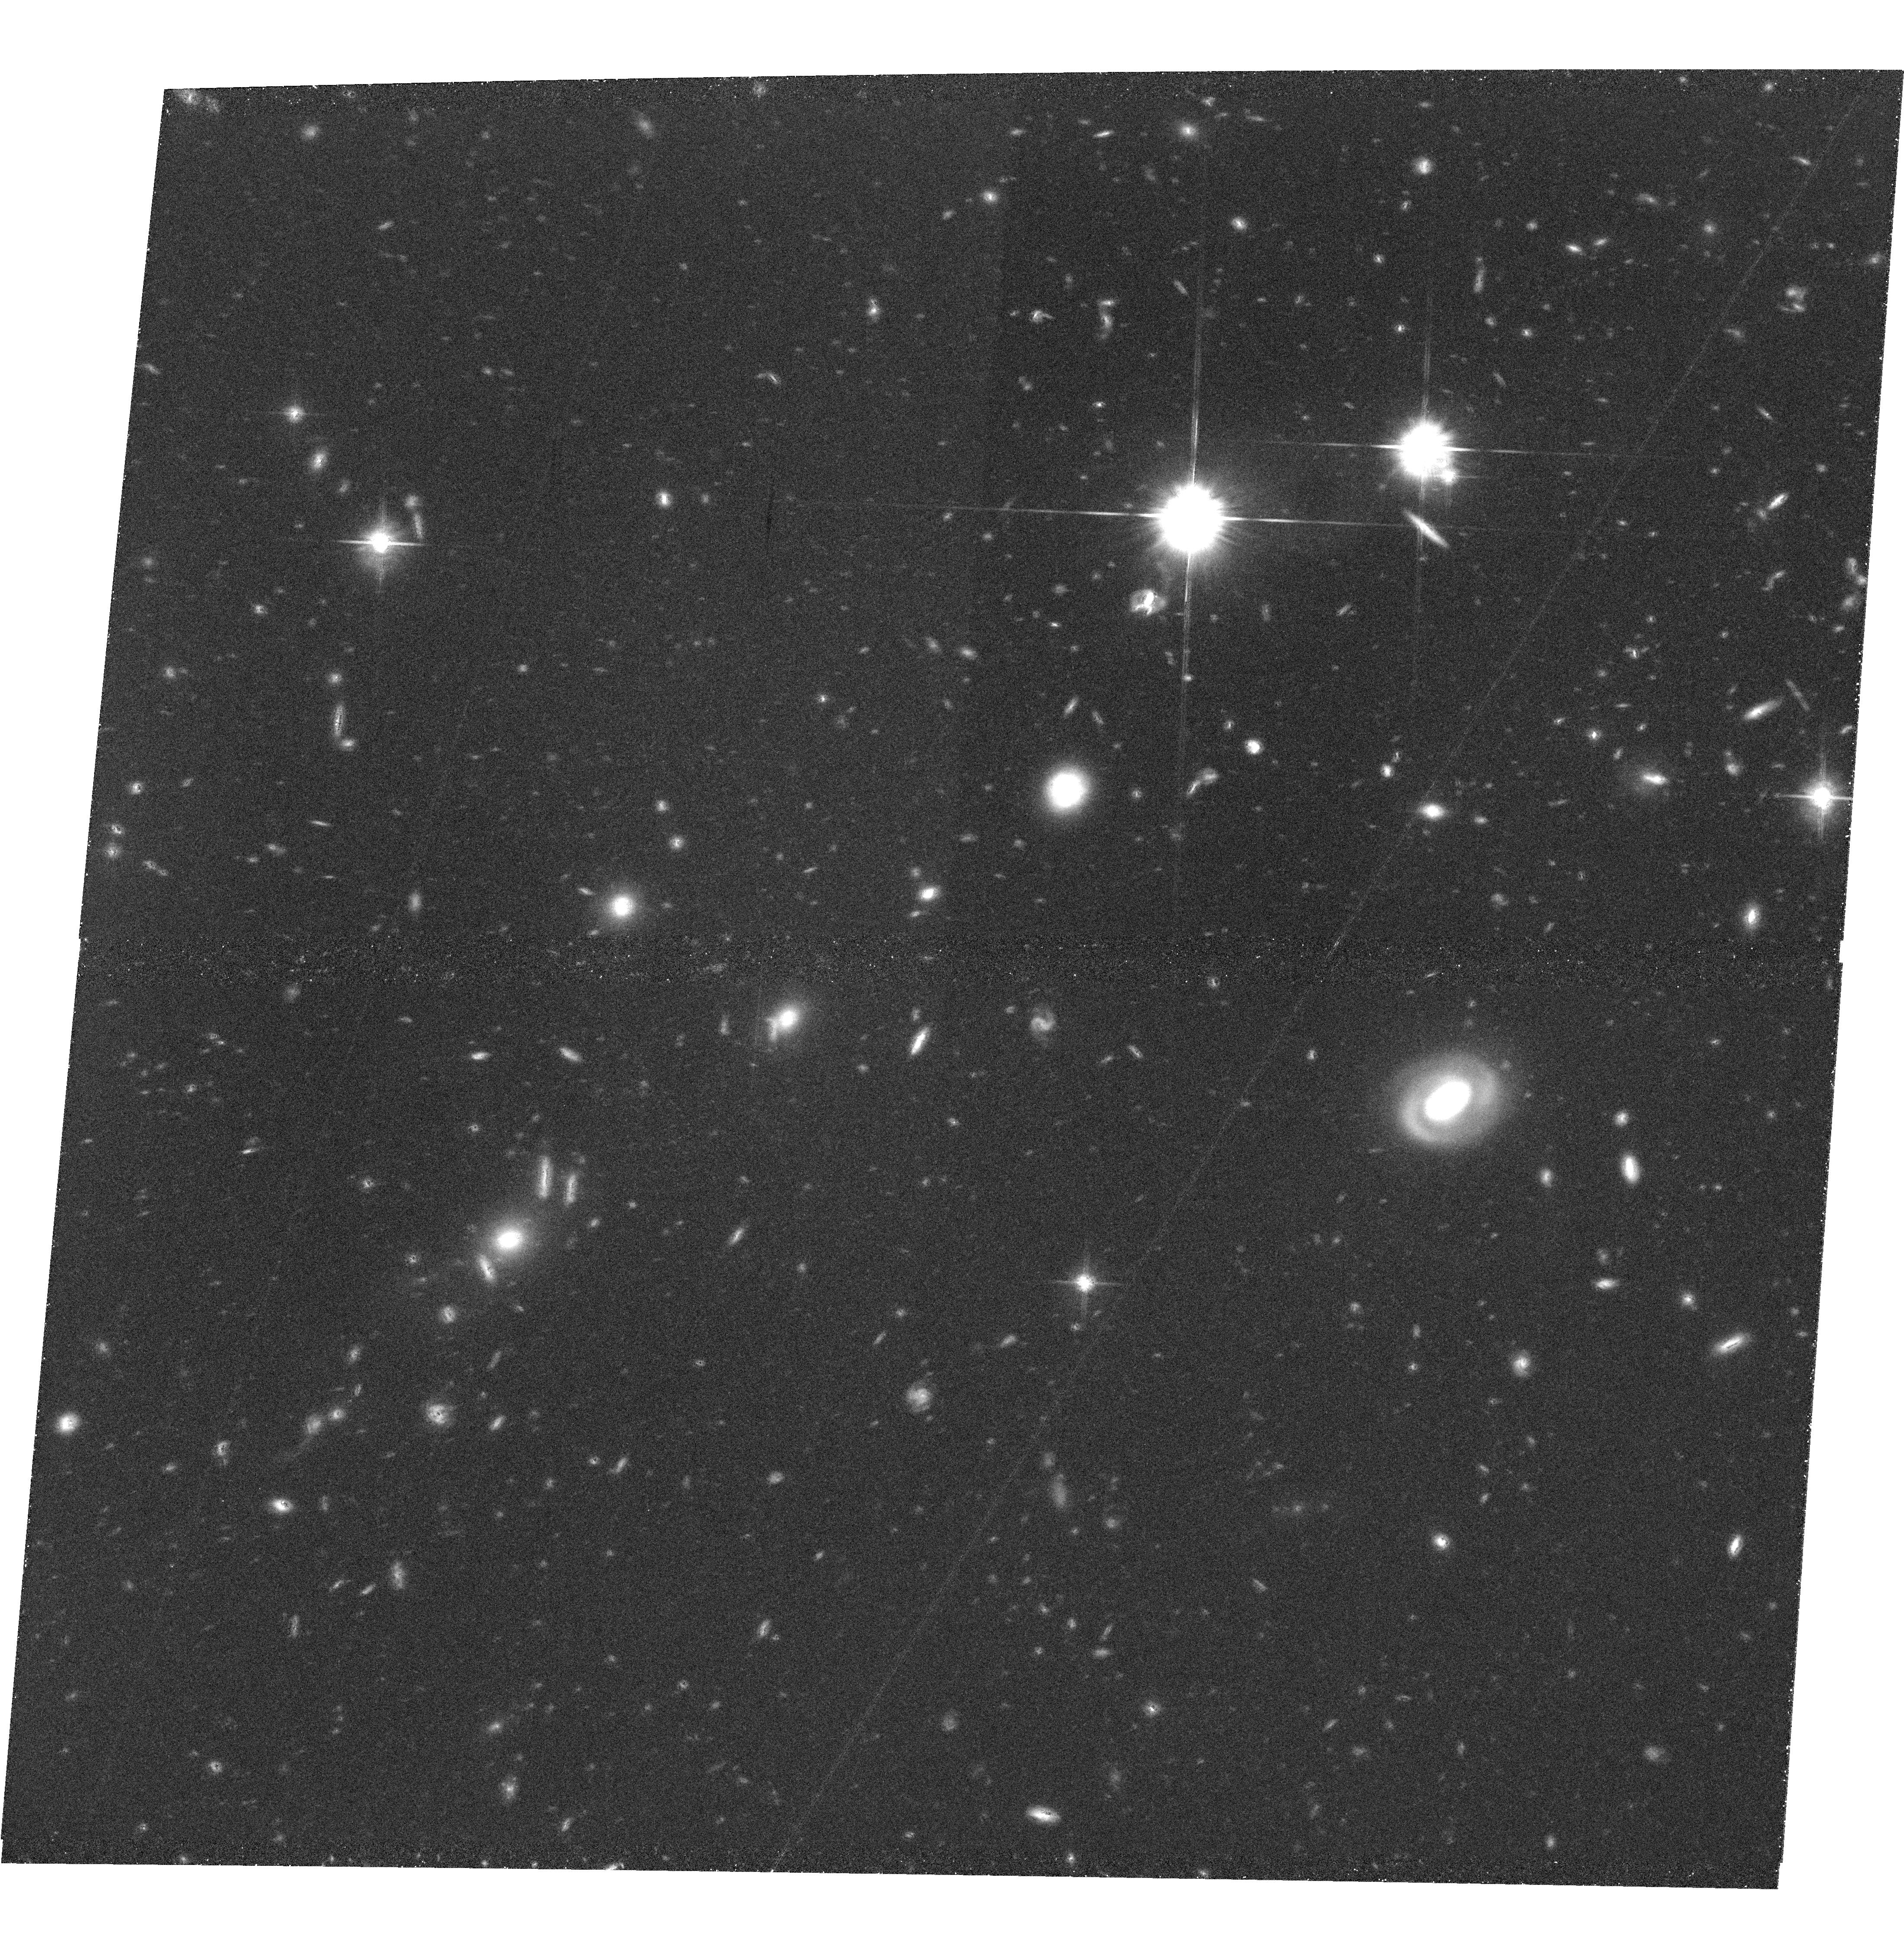
Target: GDDS-SA02-2
Instrument: ACS/WFC
Filter: F814W
Exposure: 1.3 h
Observation ID: hst_9760_24_acs_wfc_f814w_j8qc24

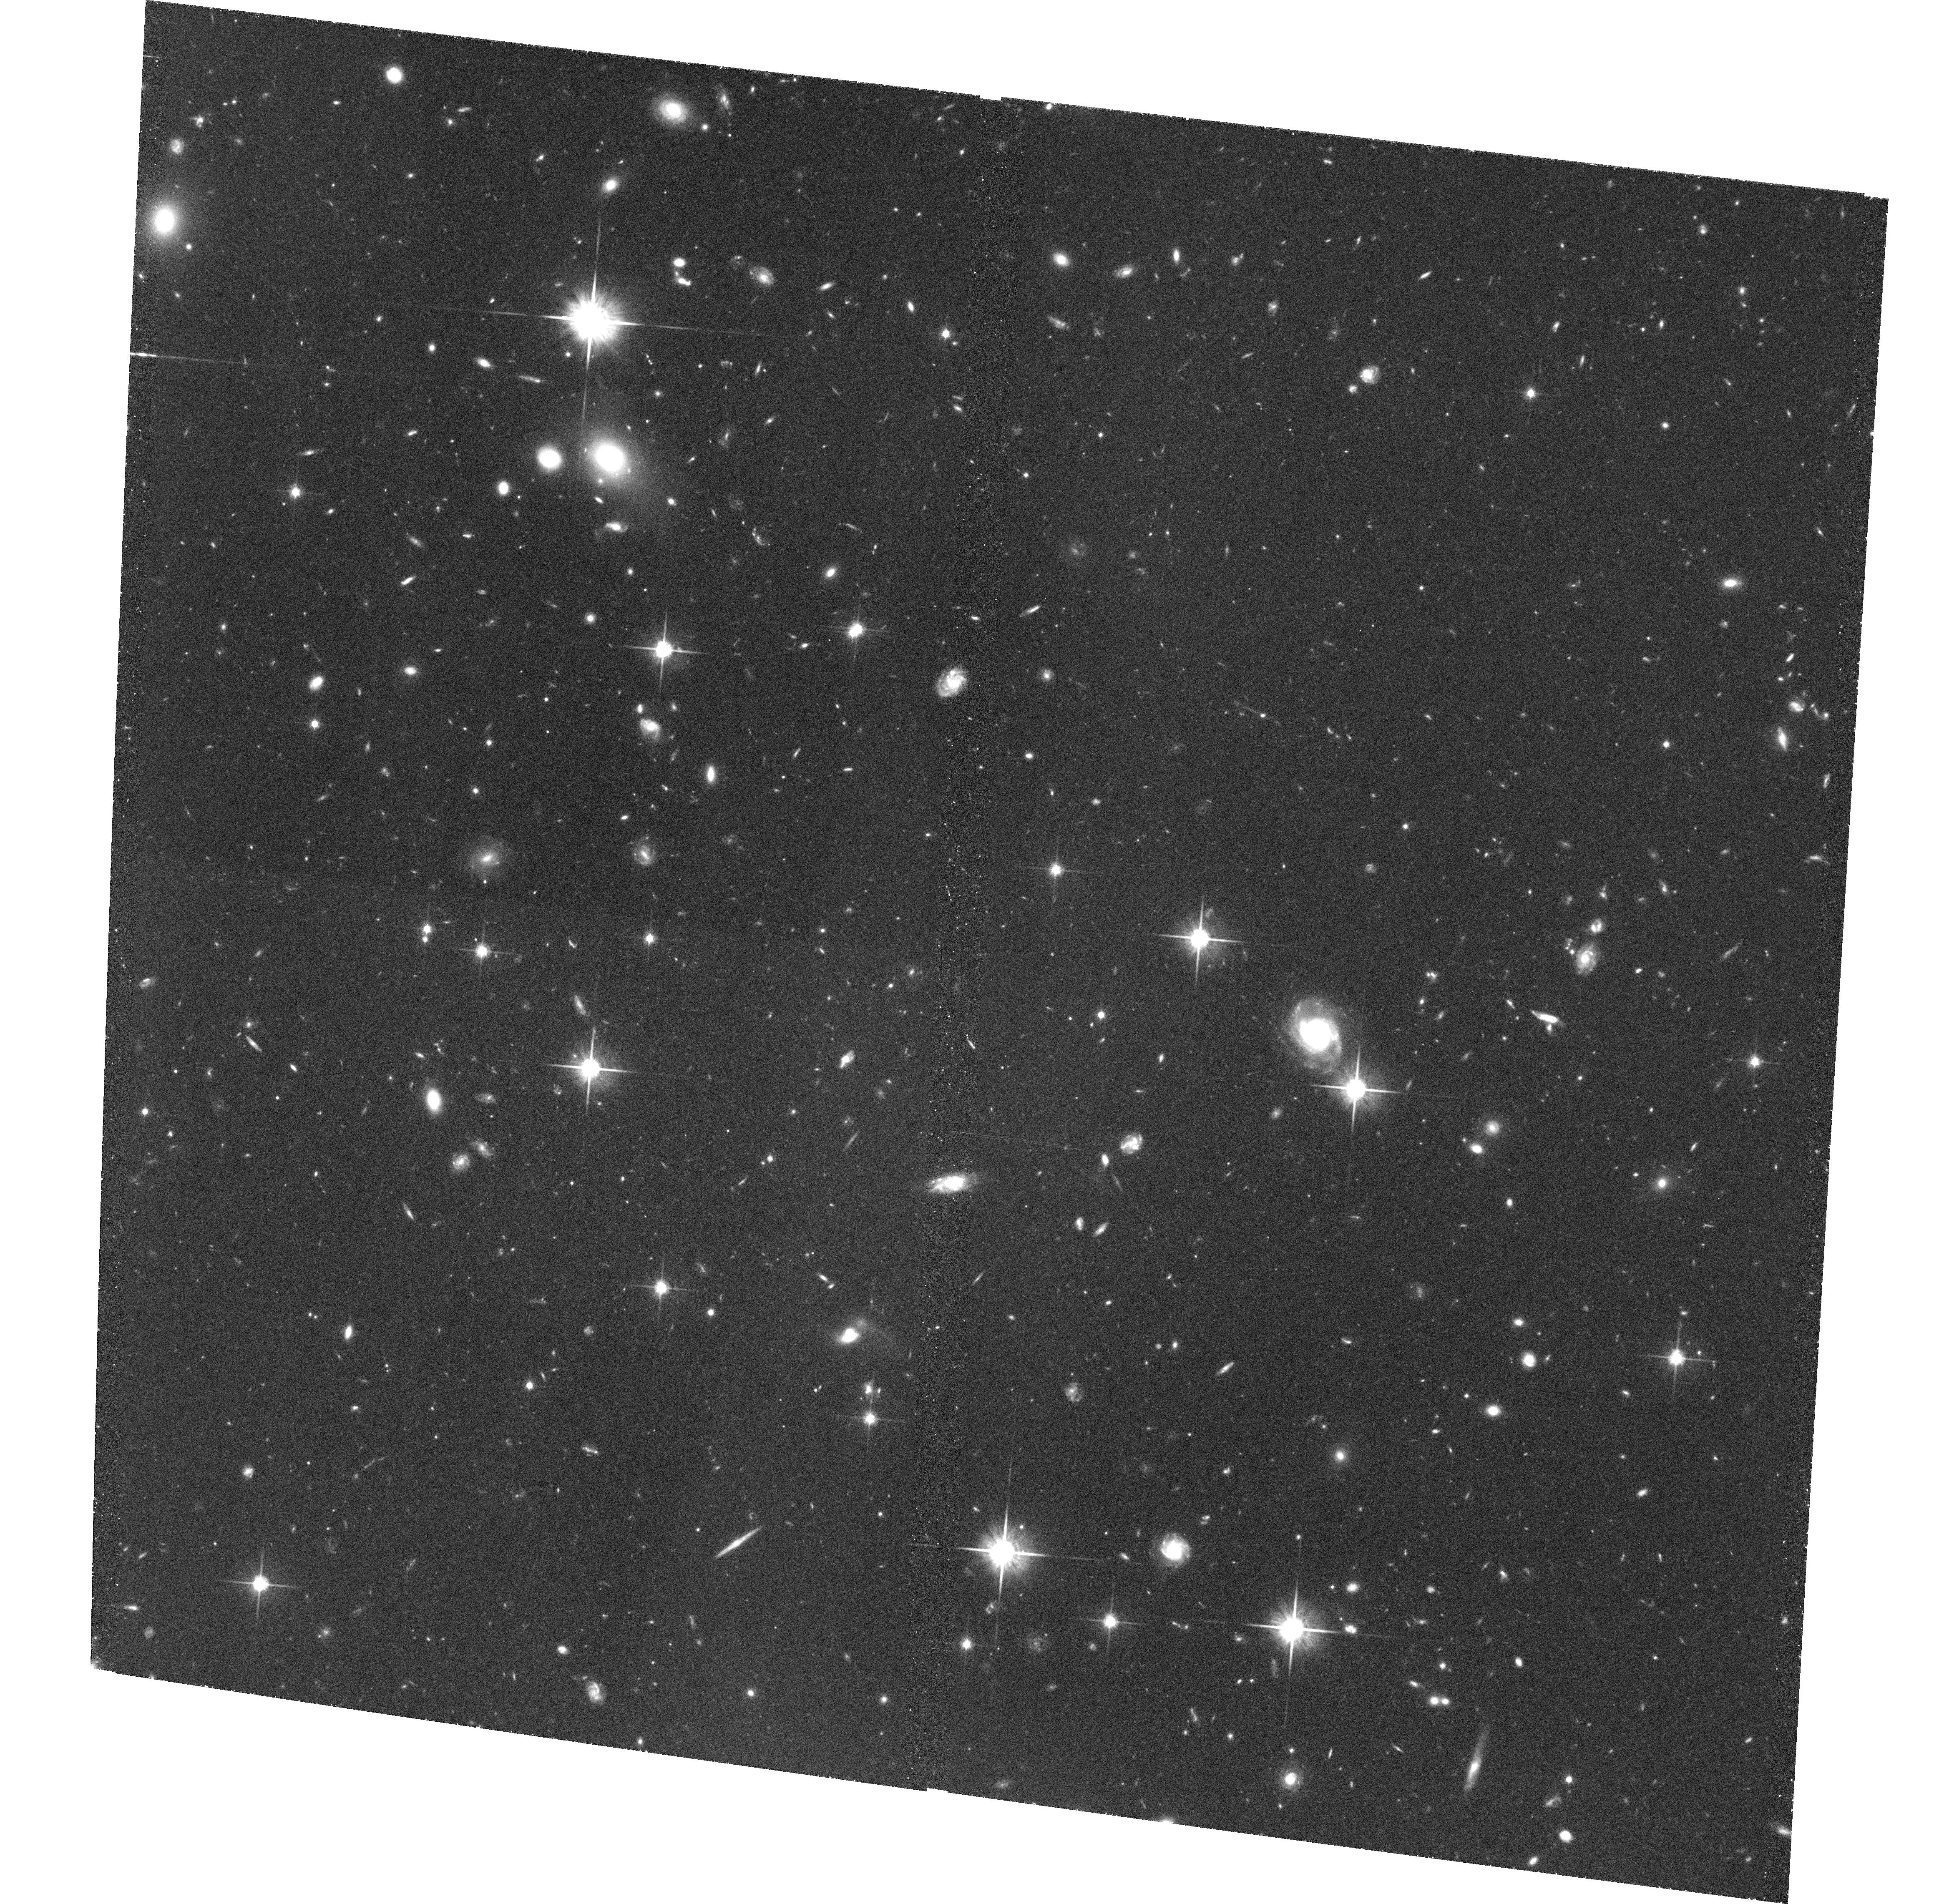
Target: GDDS-SA22-3
Instrument: ACS/WFC
Filter: F814W
Exposure: 1.4 h
Observation ID: hst_9760_06_acs_wfc_f814w_j8qc06

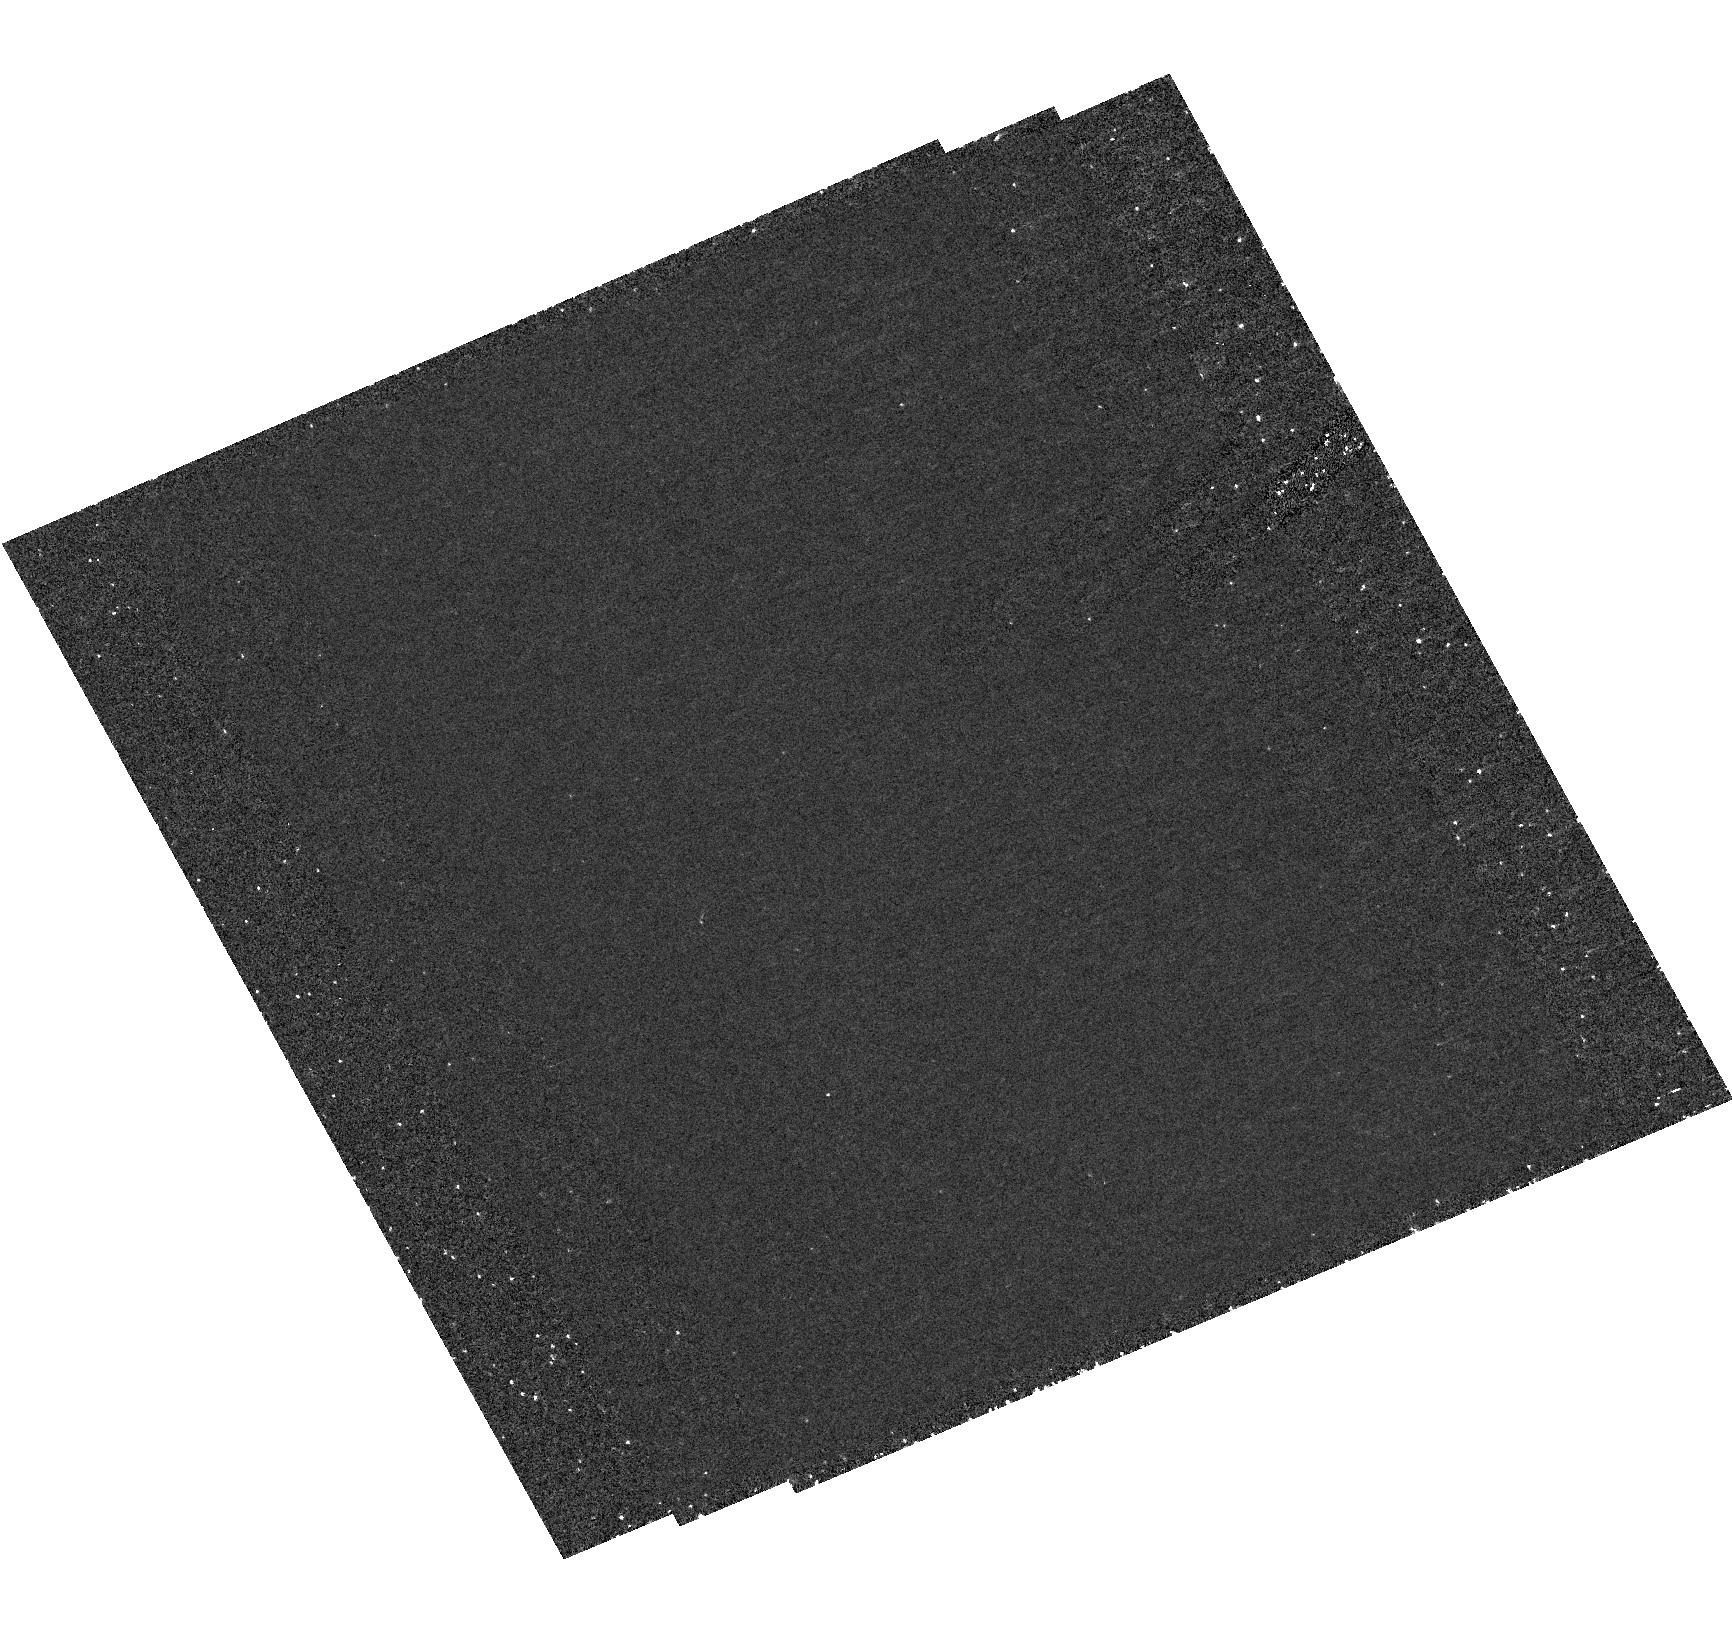
Target: field at RA 181.362°, Dec -7.393°
Instrument: ACS/HRC
Filter: F250W
Exposure: 1.9 h
Observation ID: hst_9760_31_acs_hrc_f250w_j8qc31

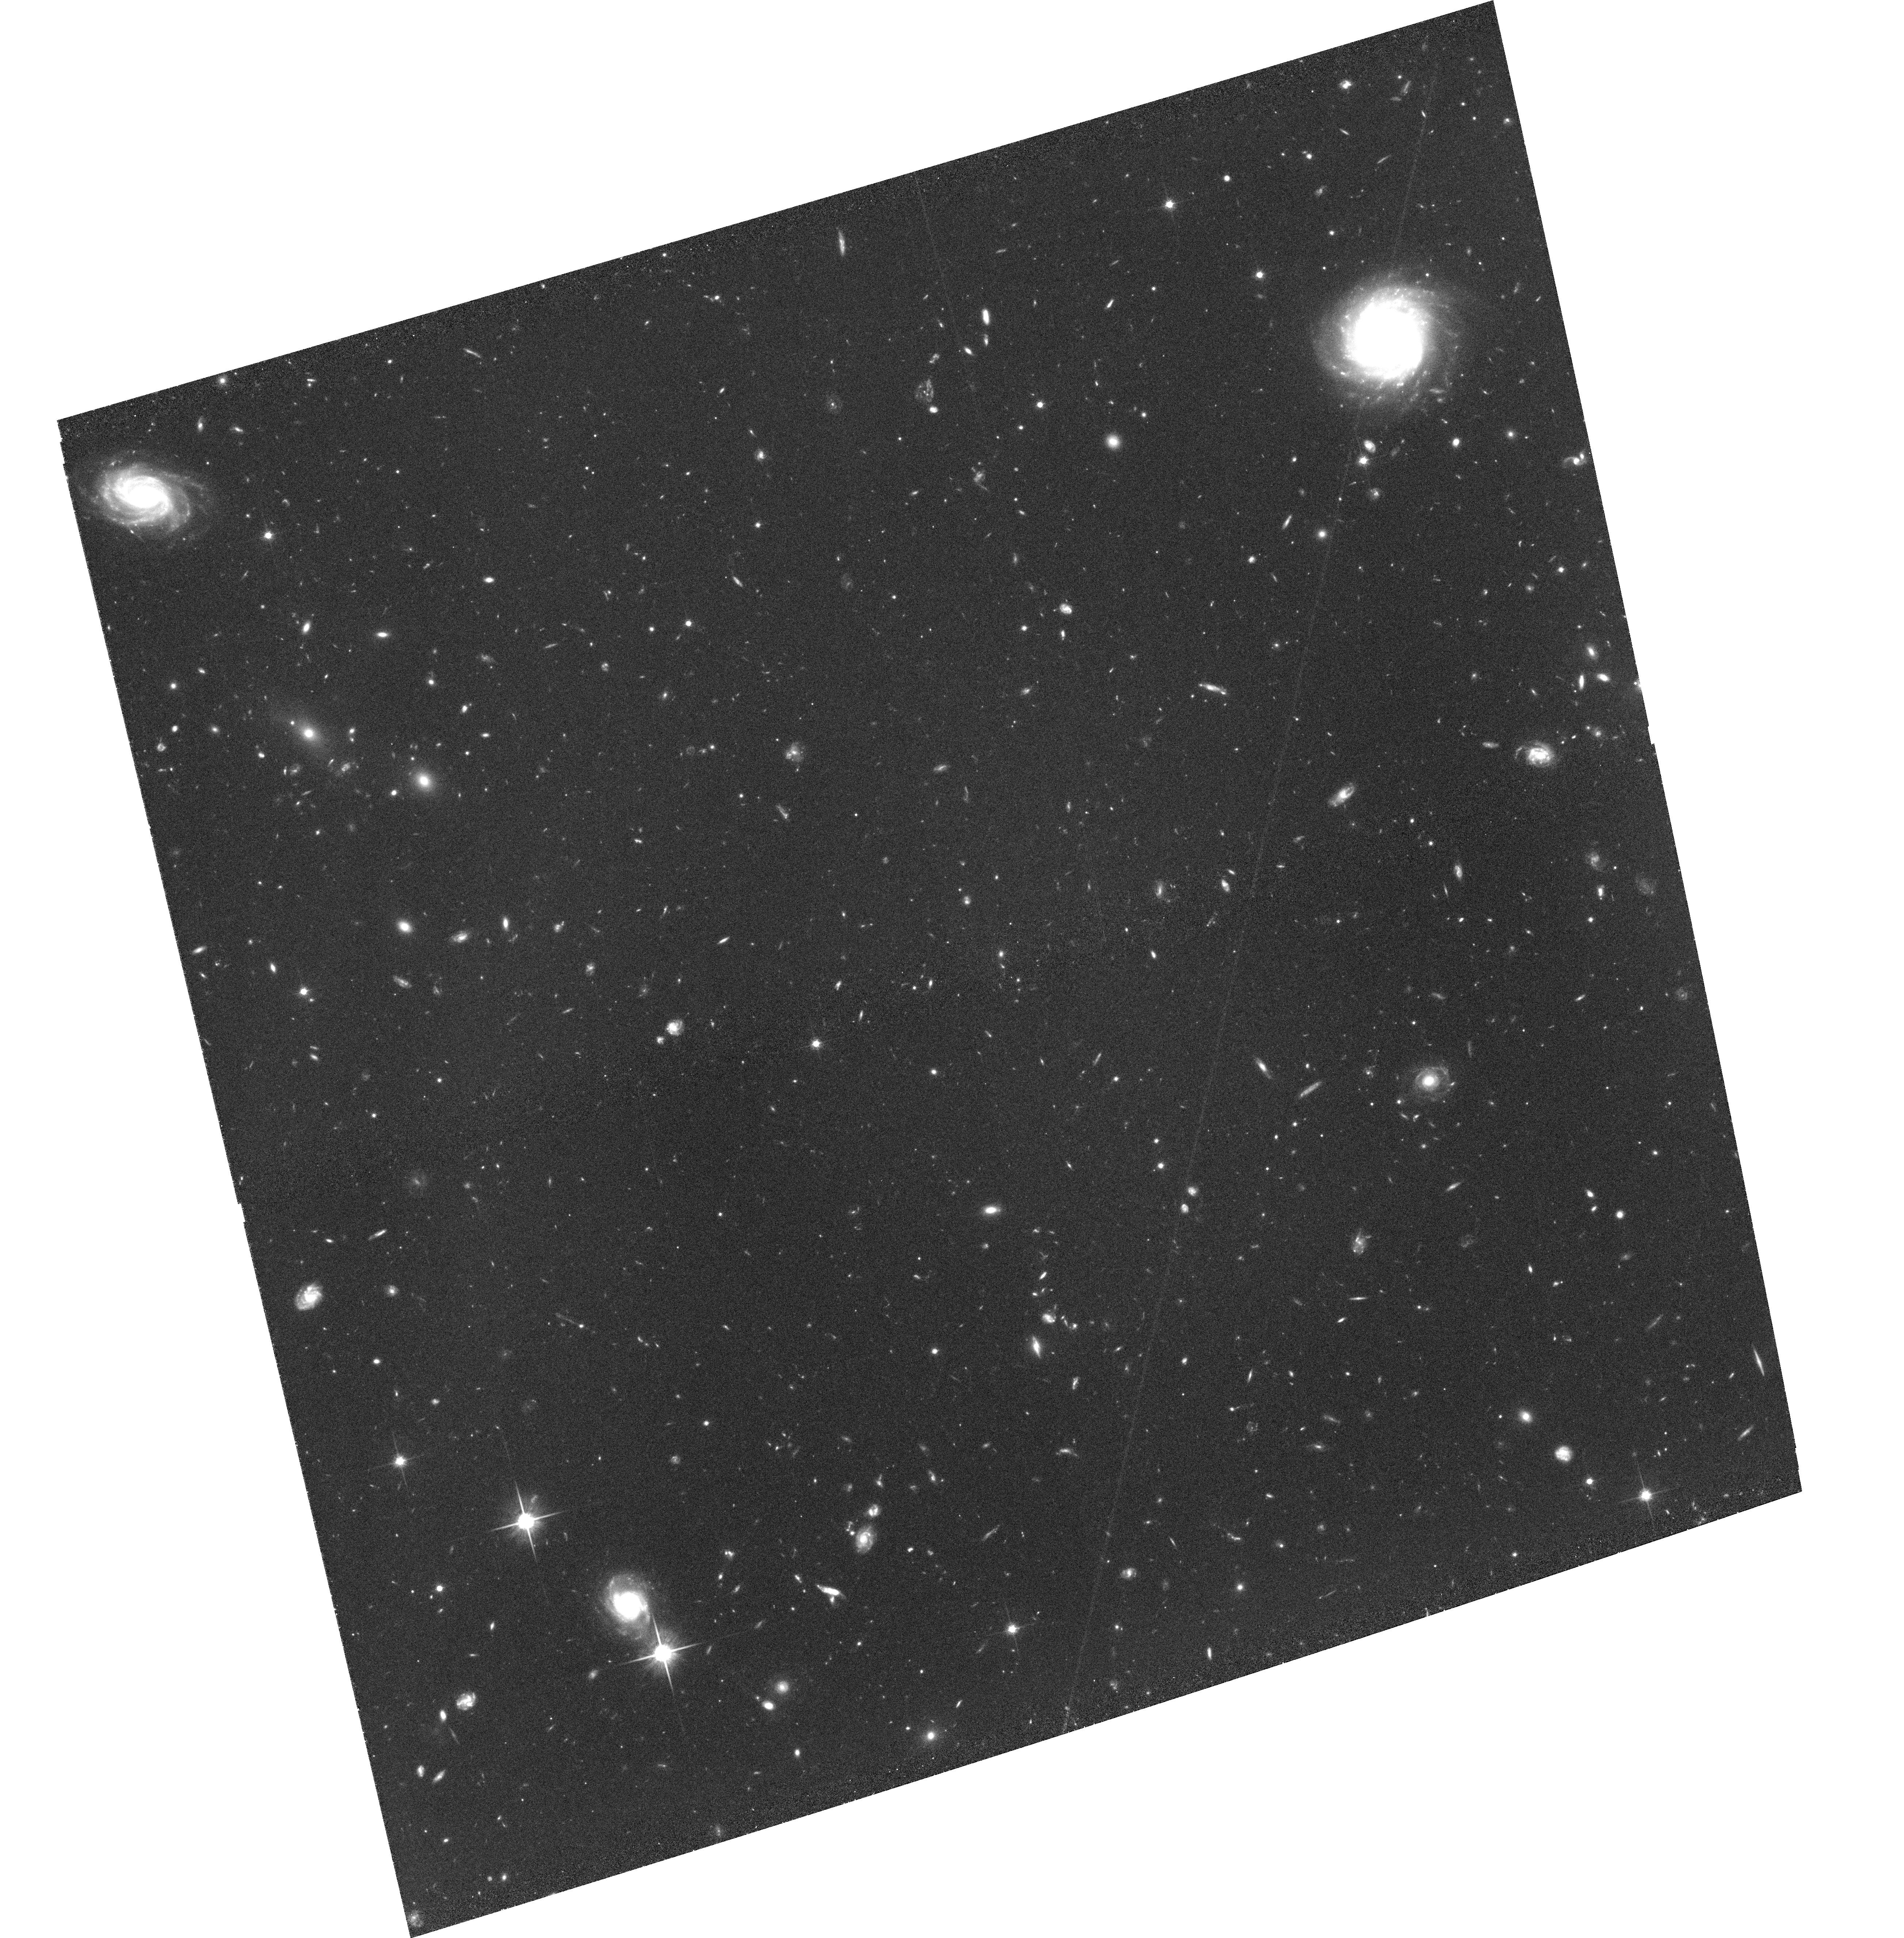
Target: GDDS-SA22-1
Instrument: ACS/WFC
Filter: F814W
Exposure: 1.9 h
Observation ID: hst_9760_01_acs_wfc_f814w_j8qc01

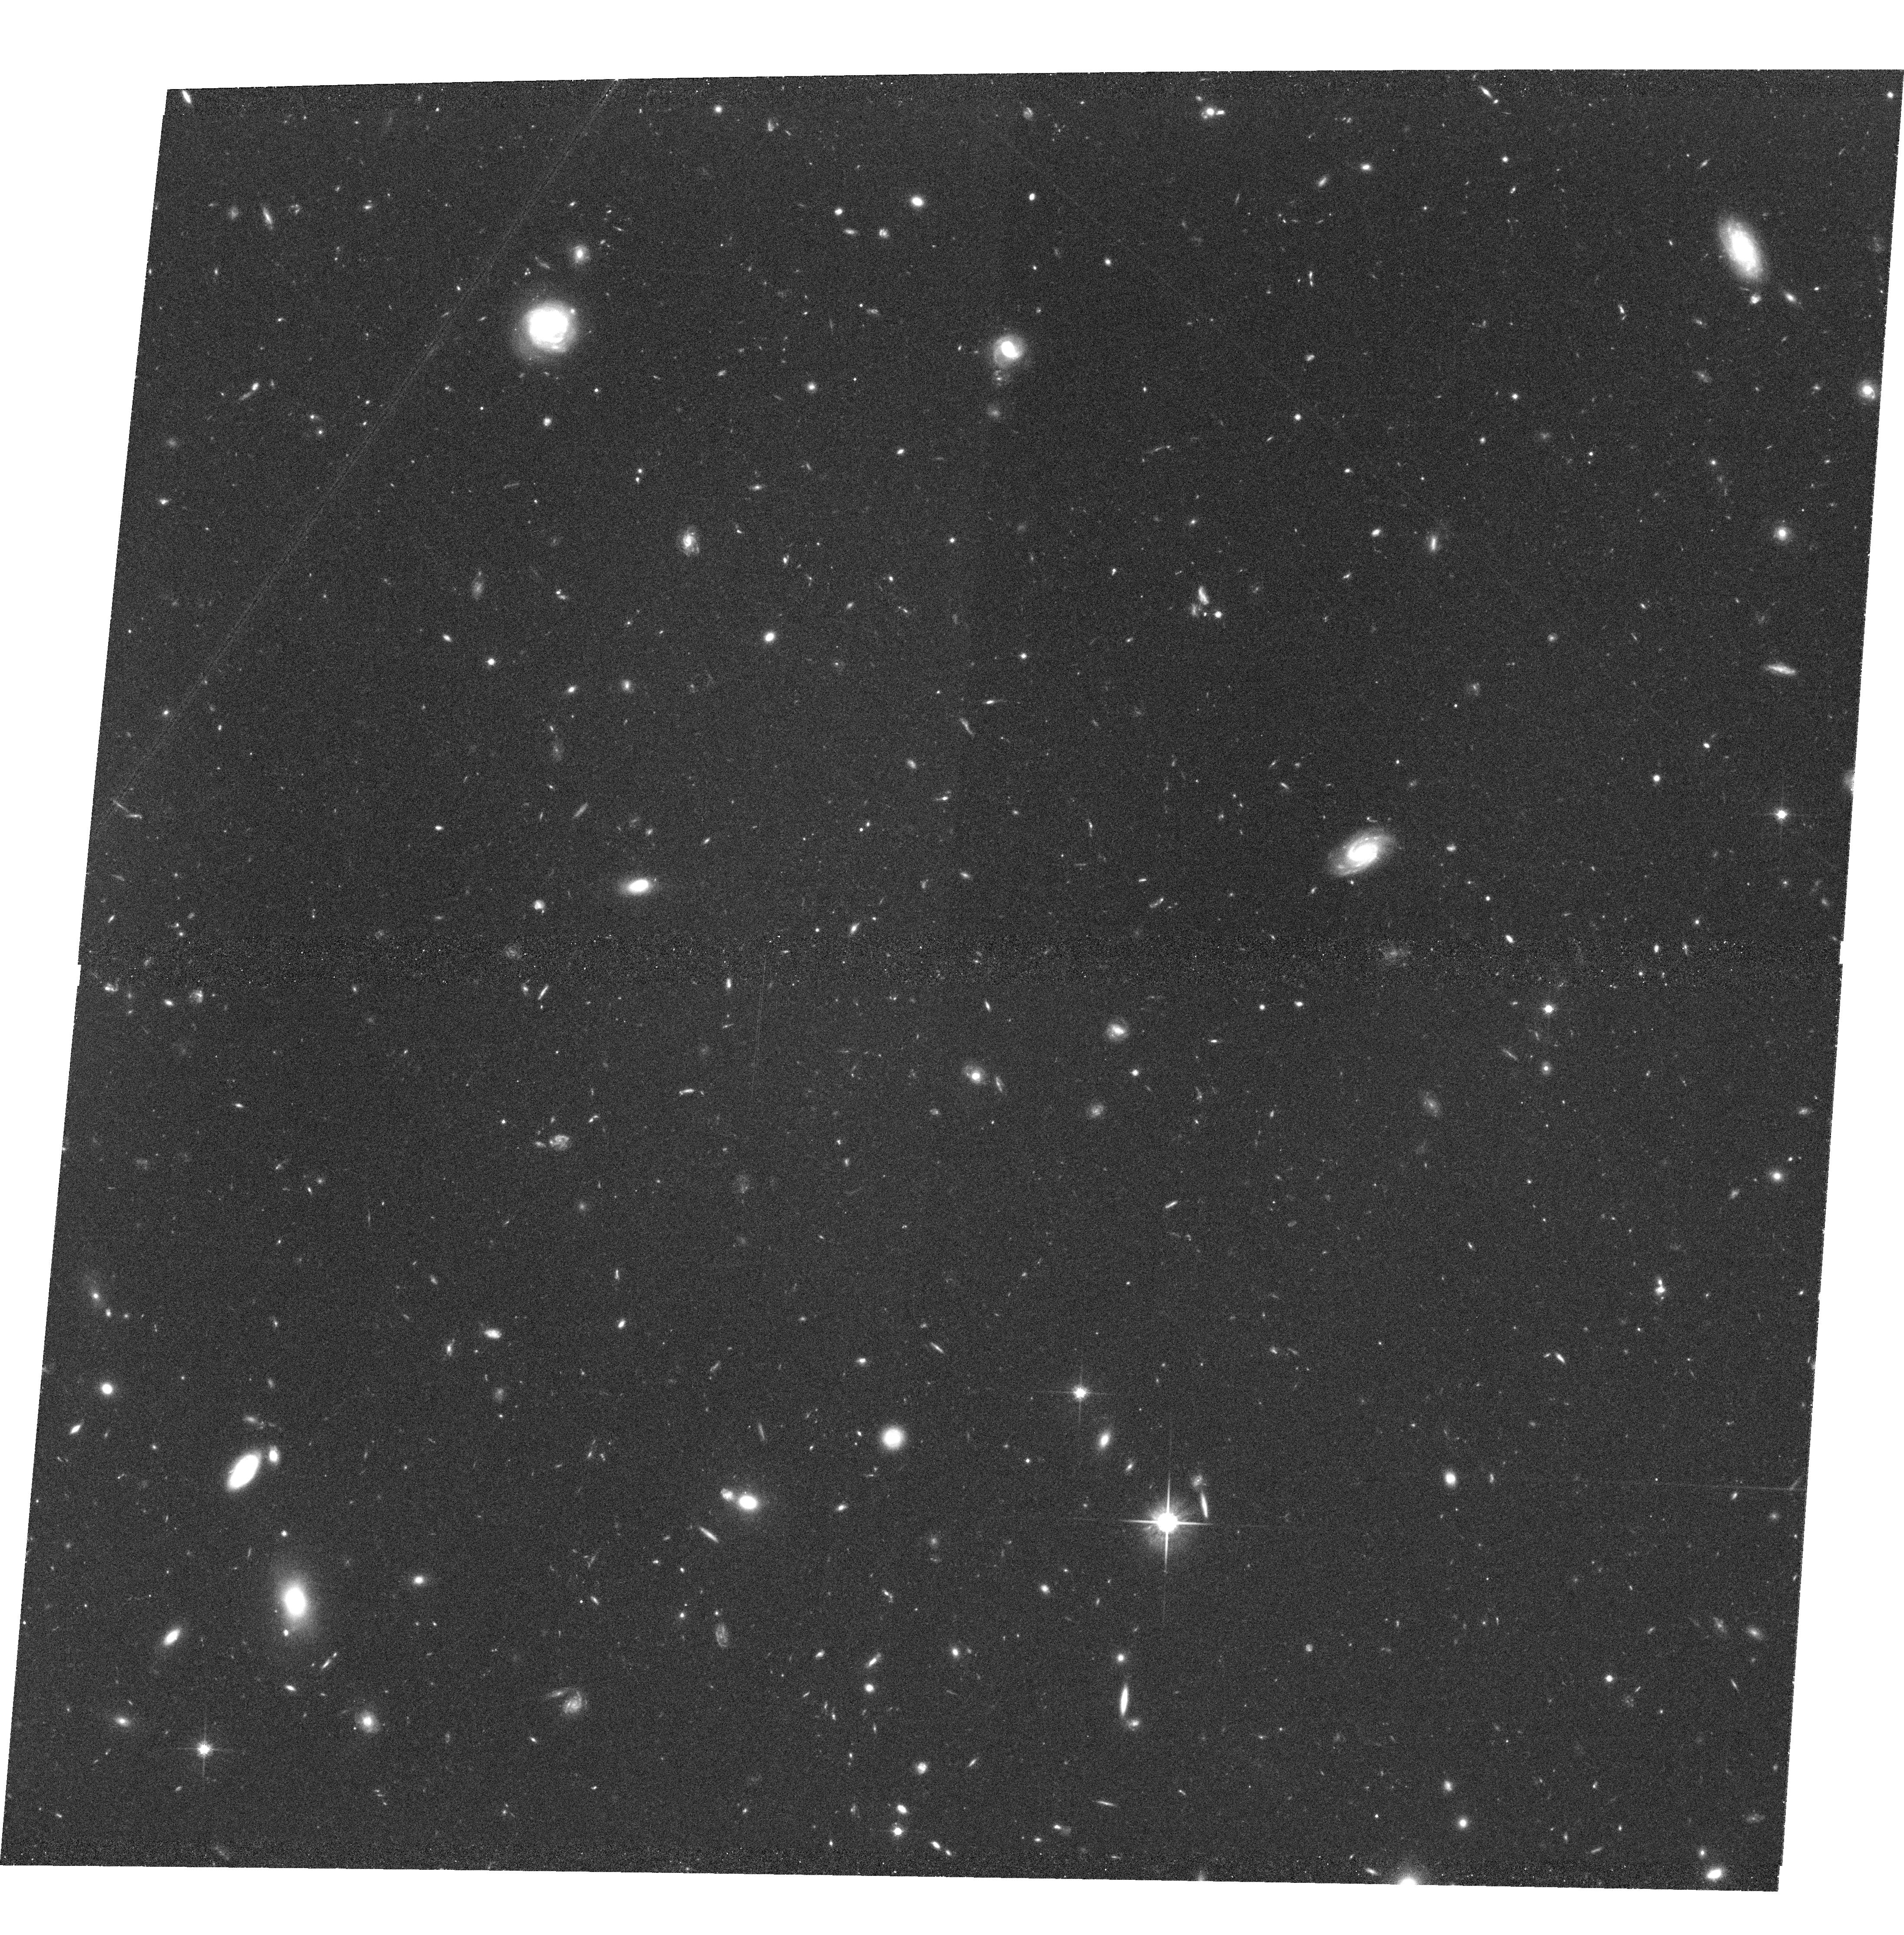
Target: GDDS-SA02-1
Instrument: ACS/WFC
Filter: F814W
Exposure: 1.3 h
Observation ID: hst_9760_22_acs_wfc_f814w_j8qc22

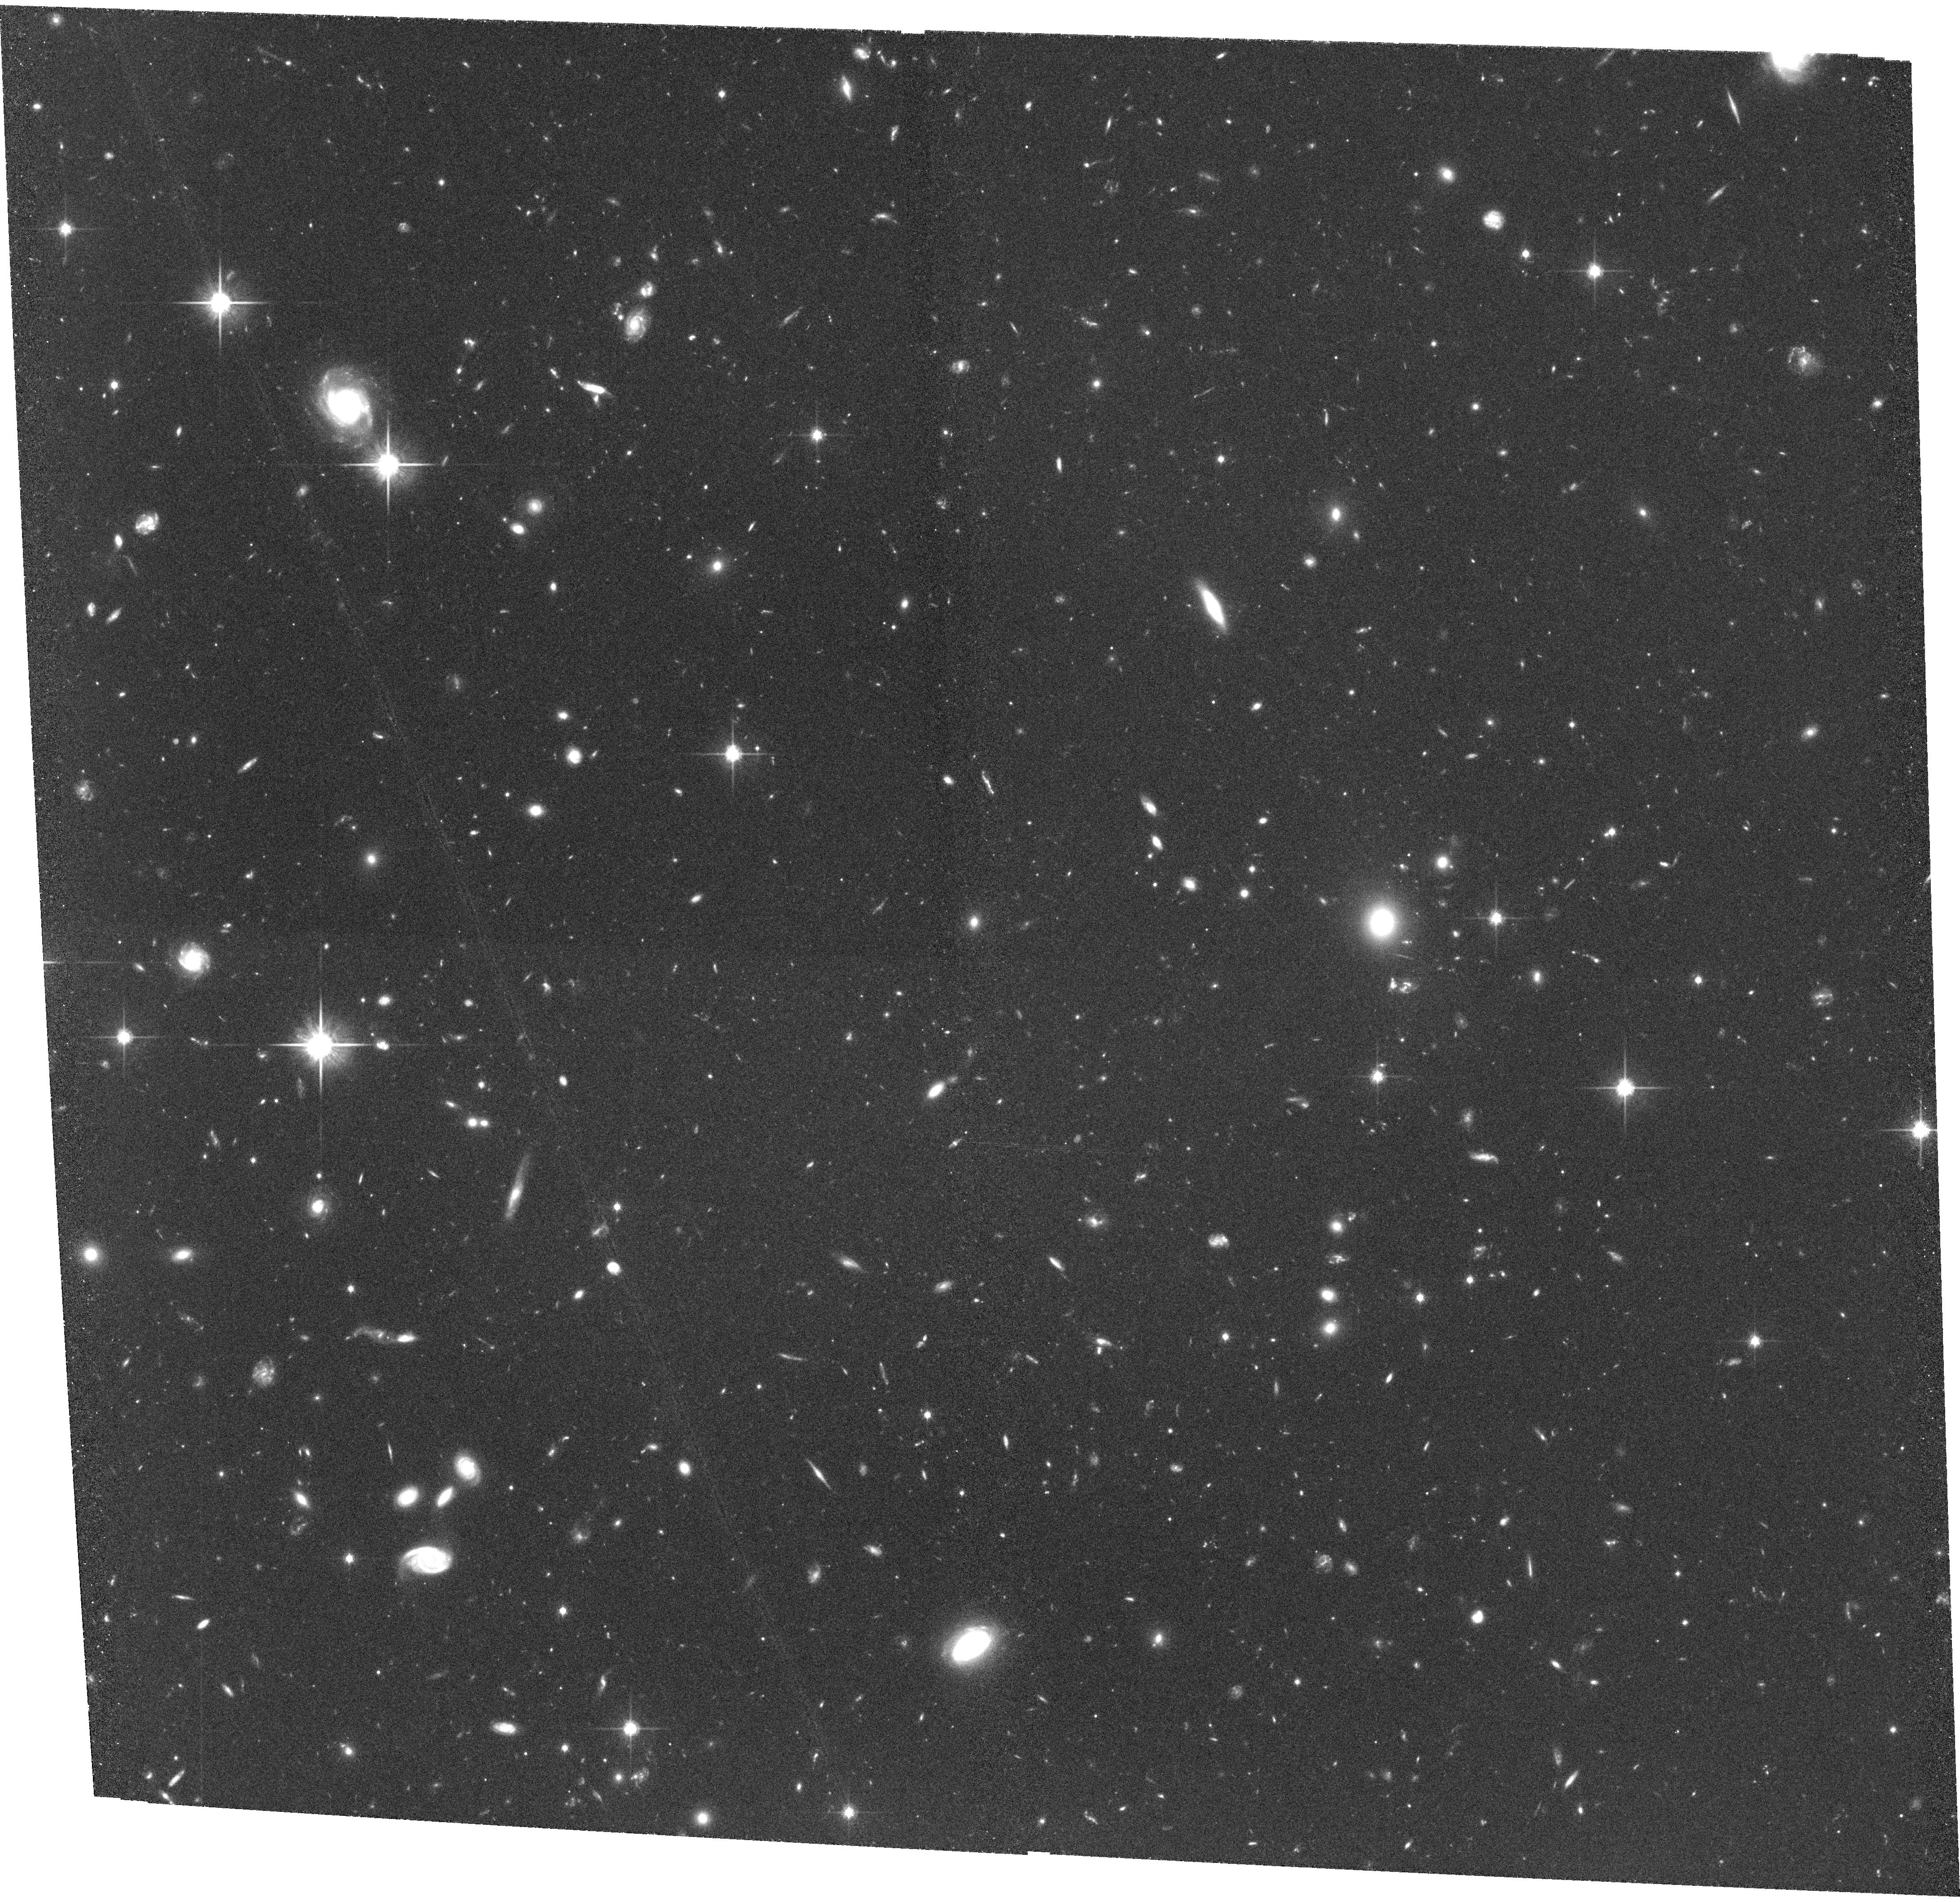
Target: GDDS-SA22-2
Instrument: ACS/WFC
Filter: F814W
Exposure: 2 h
Observation ID: hst_9760_03_acs_wfc_f814w_j8qc03

ACS Imaging of the Gemini Deep Deep Survey Fields: Galaxy Assembly at z = 1.5 (PI: Abraham, Roberto G.)

We are presently carrying out the deepest redshift survey ever undertaken (the Gemini Deep Deep Survey). Spectra of extraordinary quality have been taken in order to obtain redshifts in the so-called "redshift desert" at 1<z<2. This redshift range corresponds to the epoch of peak galaxy formation. In this proposal we request 40 orbits of ACS imaging to determine the morphologies of 100-120 candidate early-type galaxies with known redshifts in our survey fields. We seek to determine if these systems are indeed elliptical galaxies and to link their morphological states to their spectroscopically determined ages, recent star-formation histories, and to the evolving global stellar mass function at the peak epoch of galaxy assembly.